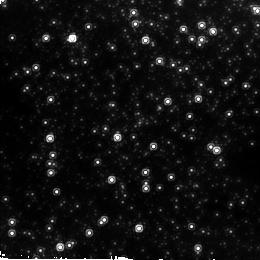
Target: 20-ARCSEC-GC. Instrument: NICMOS/NIC2. Filter: F160W. Exposure: 2 min. Observation ID: n6lo02050

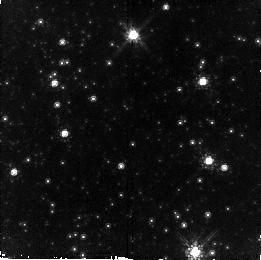
Target: NEARCENTER. Instrument: NICMOS/NIC2. Filter: F110W. Exposure: 11 min. Observation ID: n6lo03010

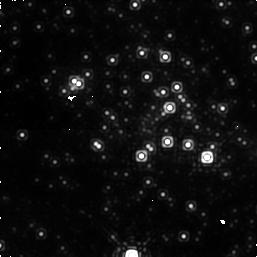
Target: GALCENTER. Instrument: NICMOS/NIC1. Filter: F145M. Exposure: 6 min. Observation ID: n6lo01050

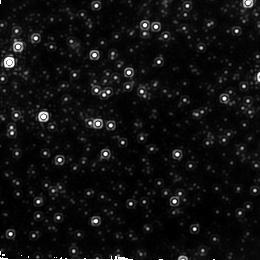
Target: 60-ARCSEC-GC. Instrument: NICMOS/NIC2. Filter: F222M. Exposure: 5 min. Observation ID: n6lo03040

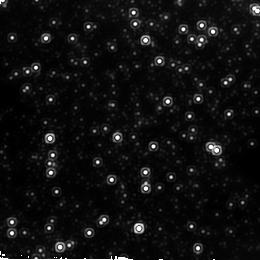
Target: 20-ARCSEC-GC. Instrument: NICMOS/NIC2. Filter: F222M. Exposure: 5 min. Observation ID: n6lo02040

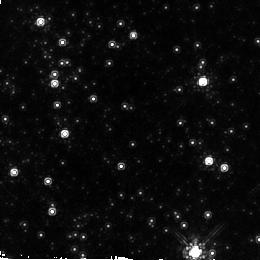
Target: NEARCENTER. Instrument: NICMOS/NIC2. Filter: F160W. Exposure: 2 min. Observation ID: n6lo03020

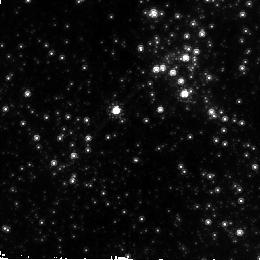
Target: GALCENTER. Instrument: NICMOS/NIC2. Filter: F110W. Exposure: 11 min. Observation ID: n6lo02010

NICMOS Observations of the Galactic Center: Environment of a Black Hole (PI: Rieke, Marcia J.)

Intensive observation of the Galactic Center in recent years has shown conclusively that the Milky Way is home to a 2.5*10^6Msun black hole. Infrared observations of the stellar population have revealed a bright, young stellar cluster nearly coincident with the Center. We still do not know how the black hole influences its surroundings beyond the stellar dynamics very close to the hole. We do not even know whether the Milky Way has a core similar that seen in massive bulges or has a mass distribution that follows a power-law right into the center. We propose to use NICMOS to measure the central surface brightness profile of the galaxy, and to measure proper motions over the critical volume where the transition from black hole -dominated gravitational field to stellar mass- dominated gravitational field occurs. The data collected to investigate these issues will also shed light on the main sequence associated with the young stellar cluster and whether it formed in situ or elsewhere in the galaxy.